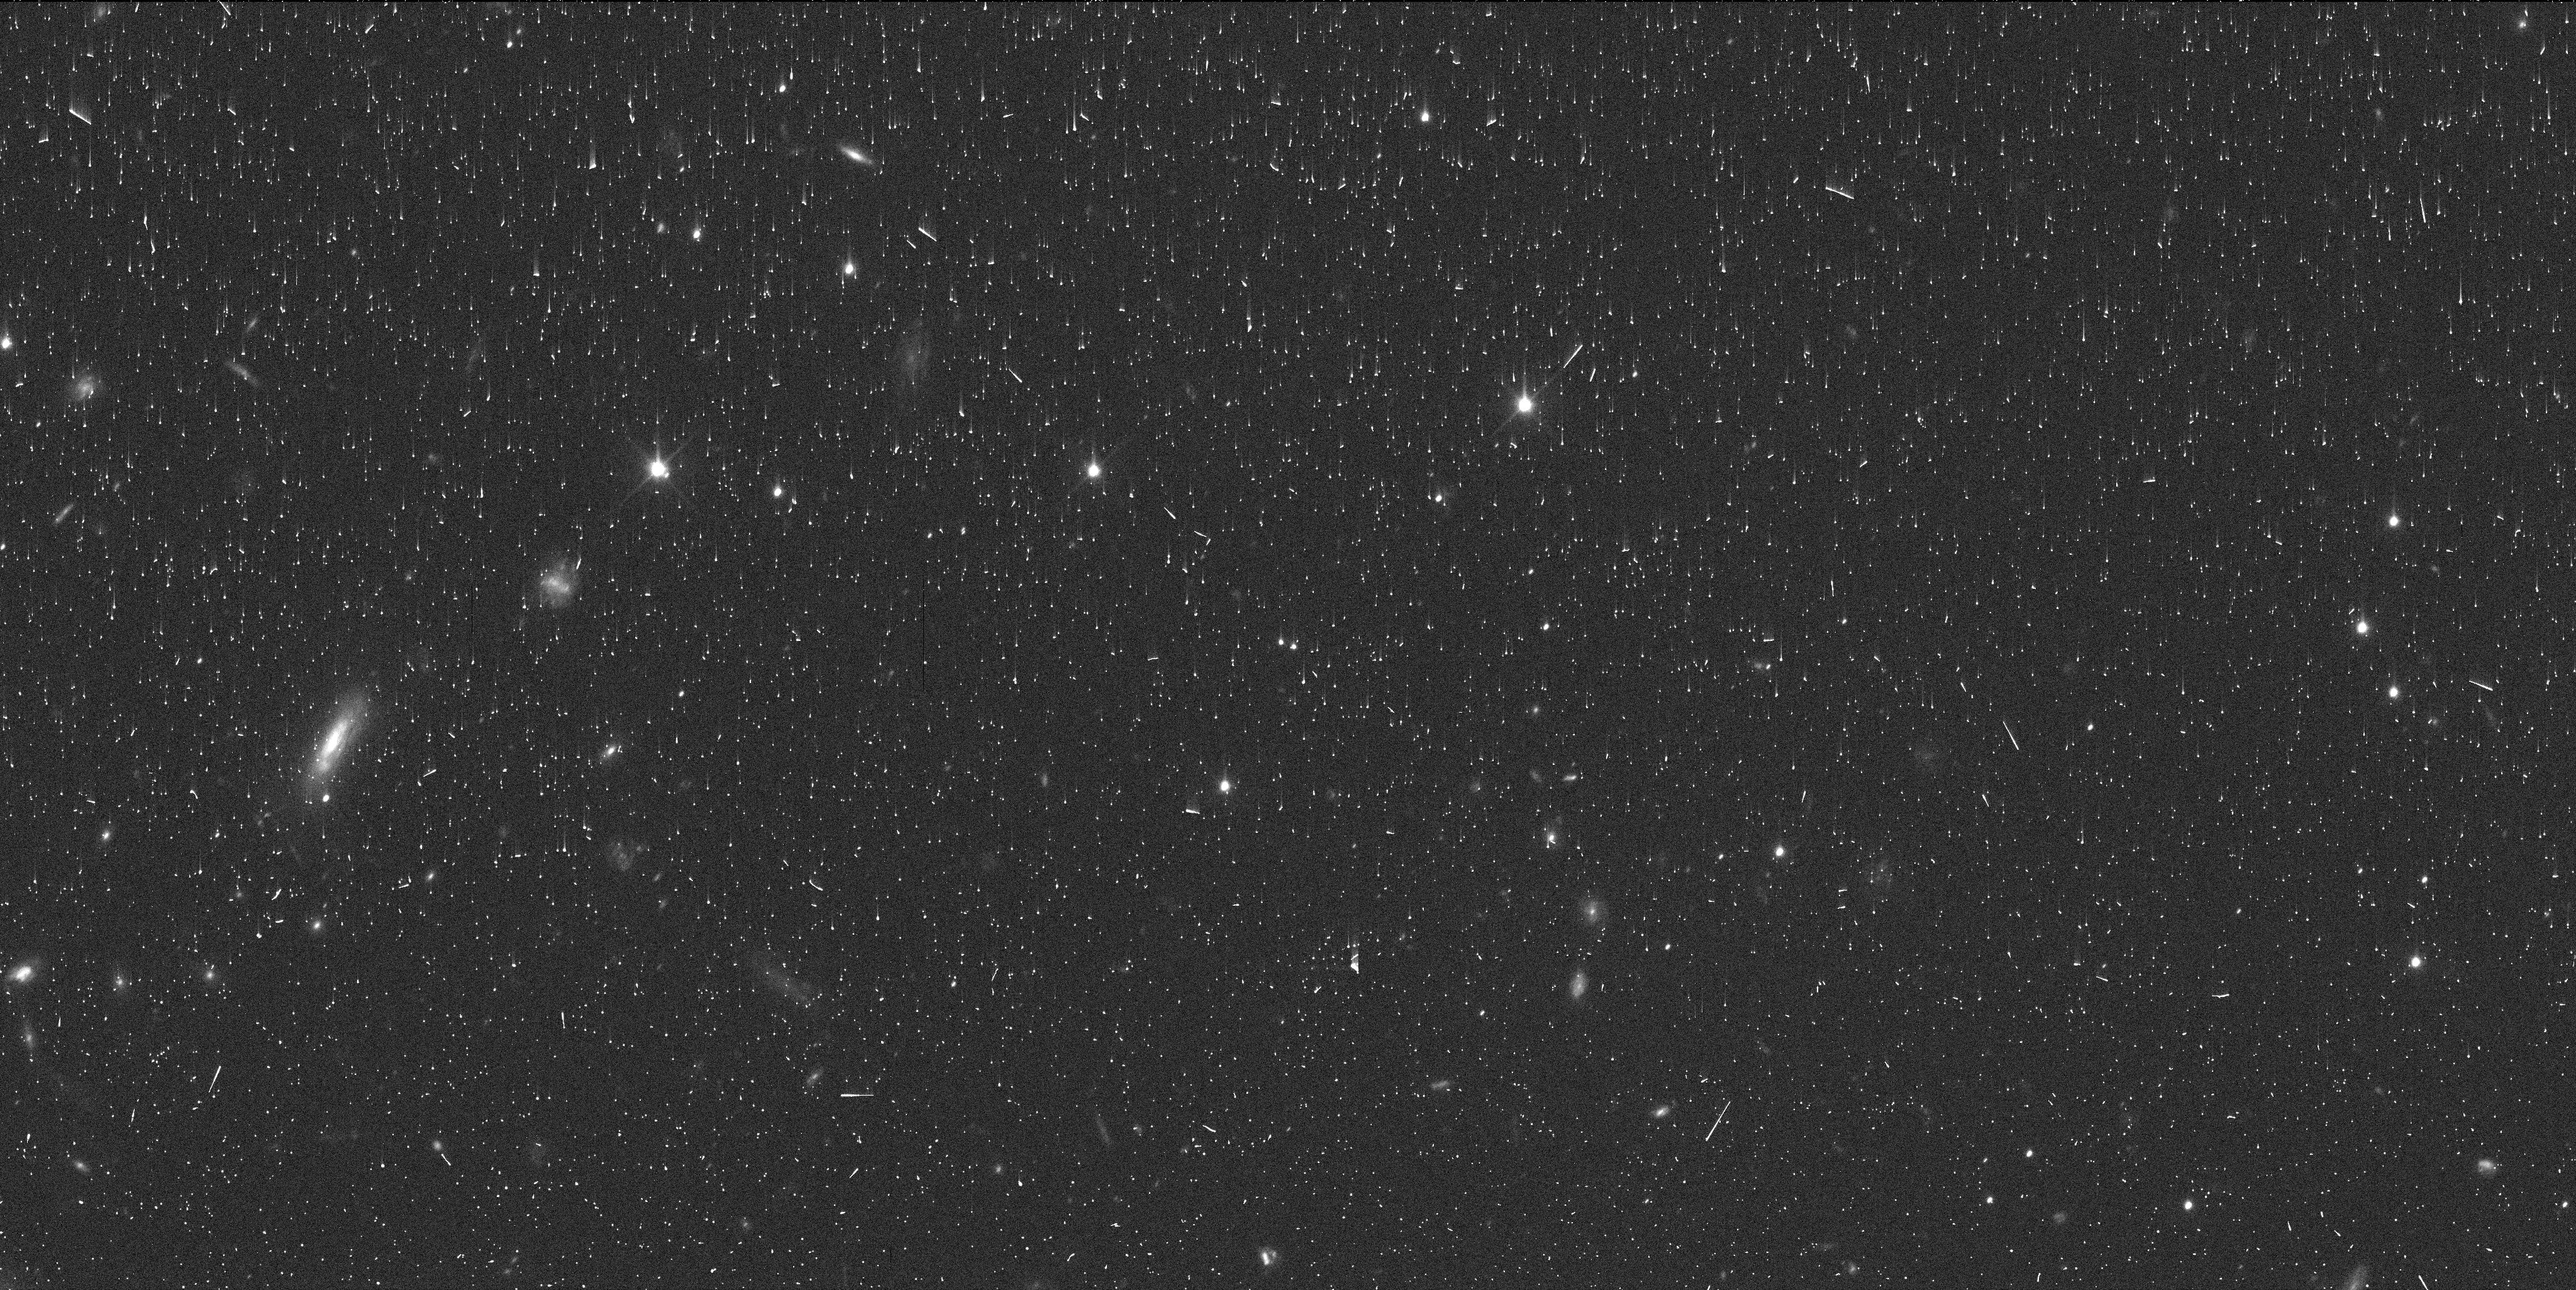
Target: 2014JR80
Instrument: WFC3/UVIS
Filter: F350LP
Exposure: 6 min
Observation ID: ifmr78gtq

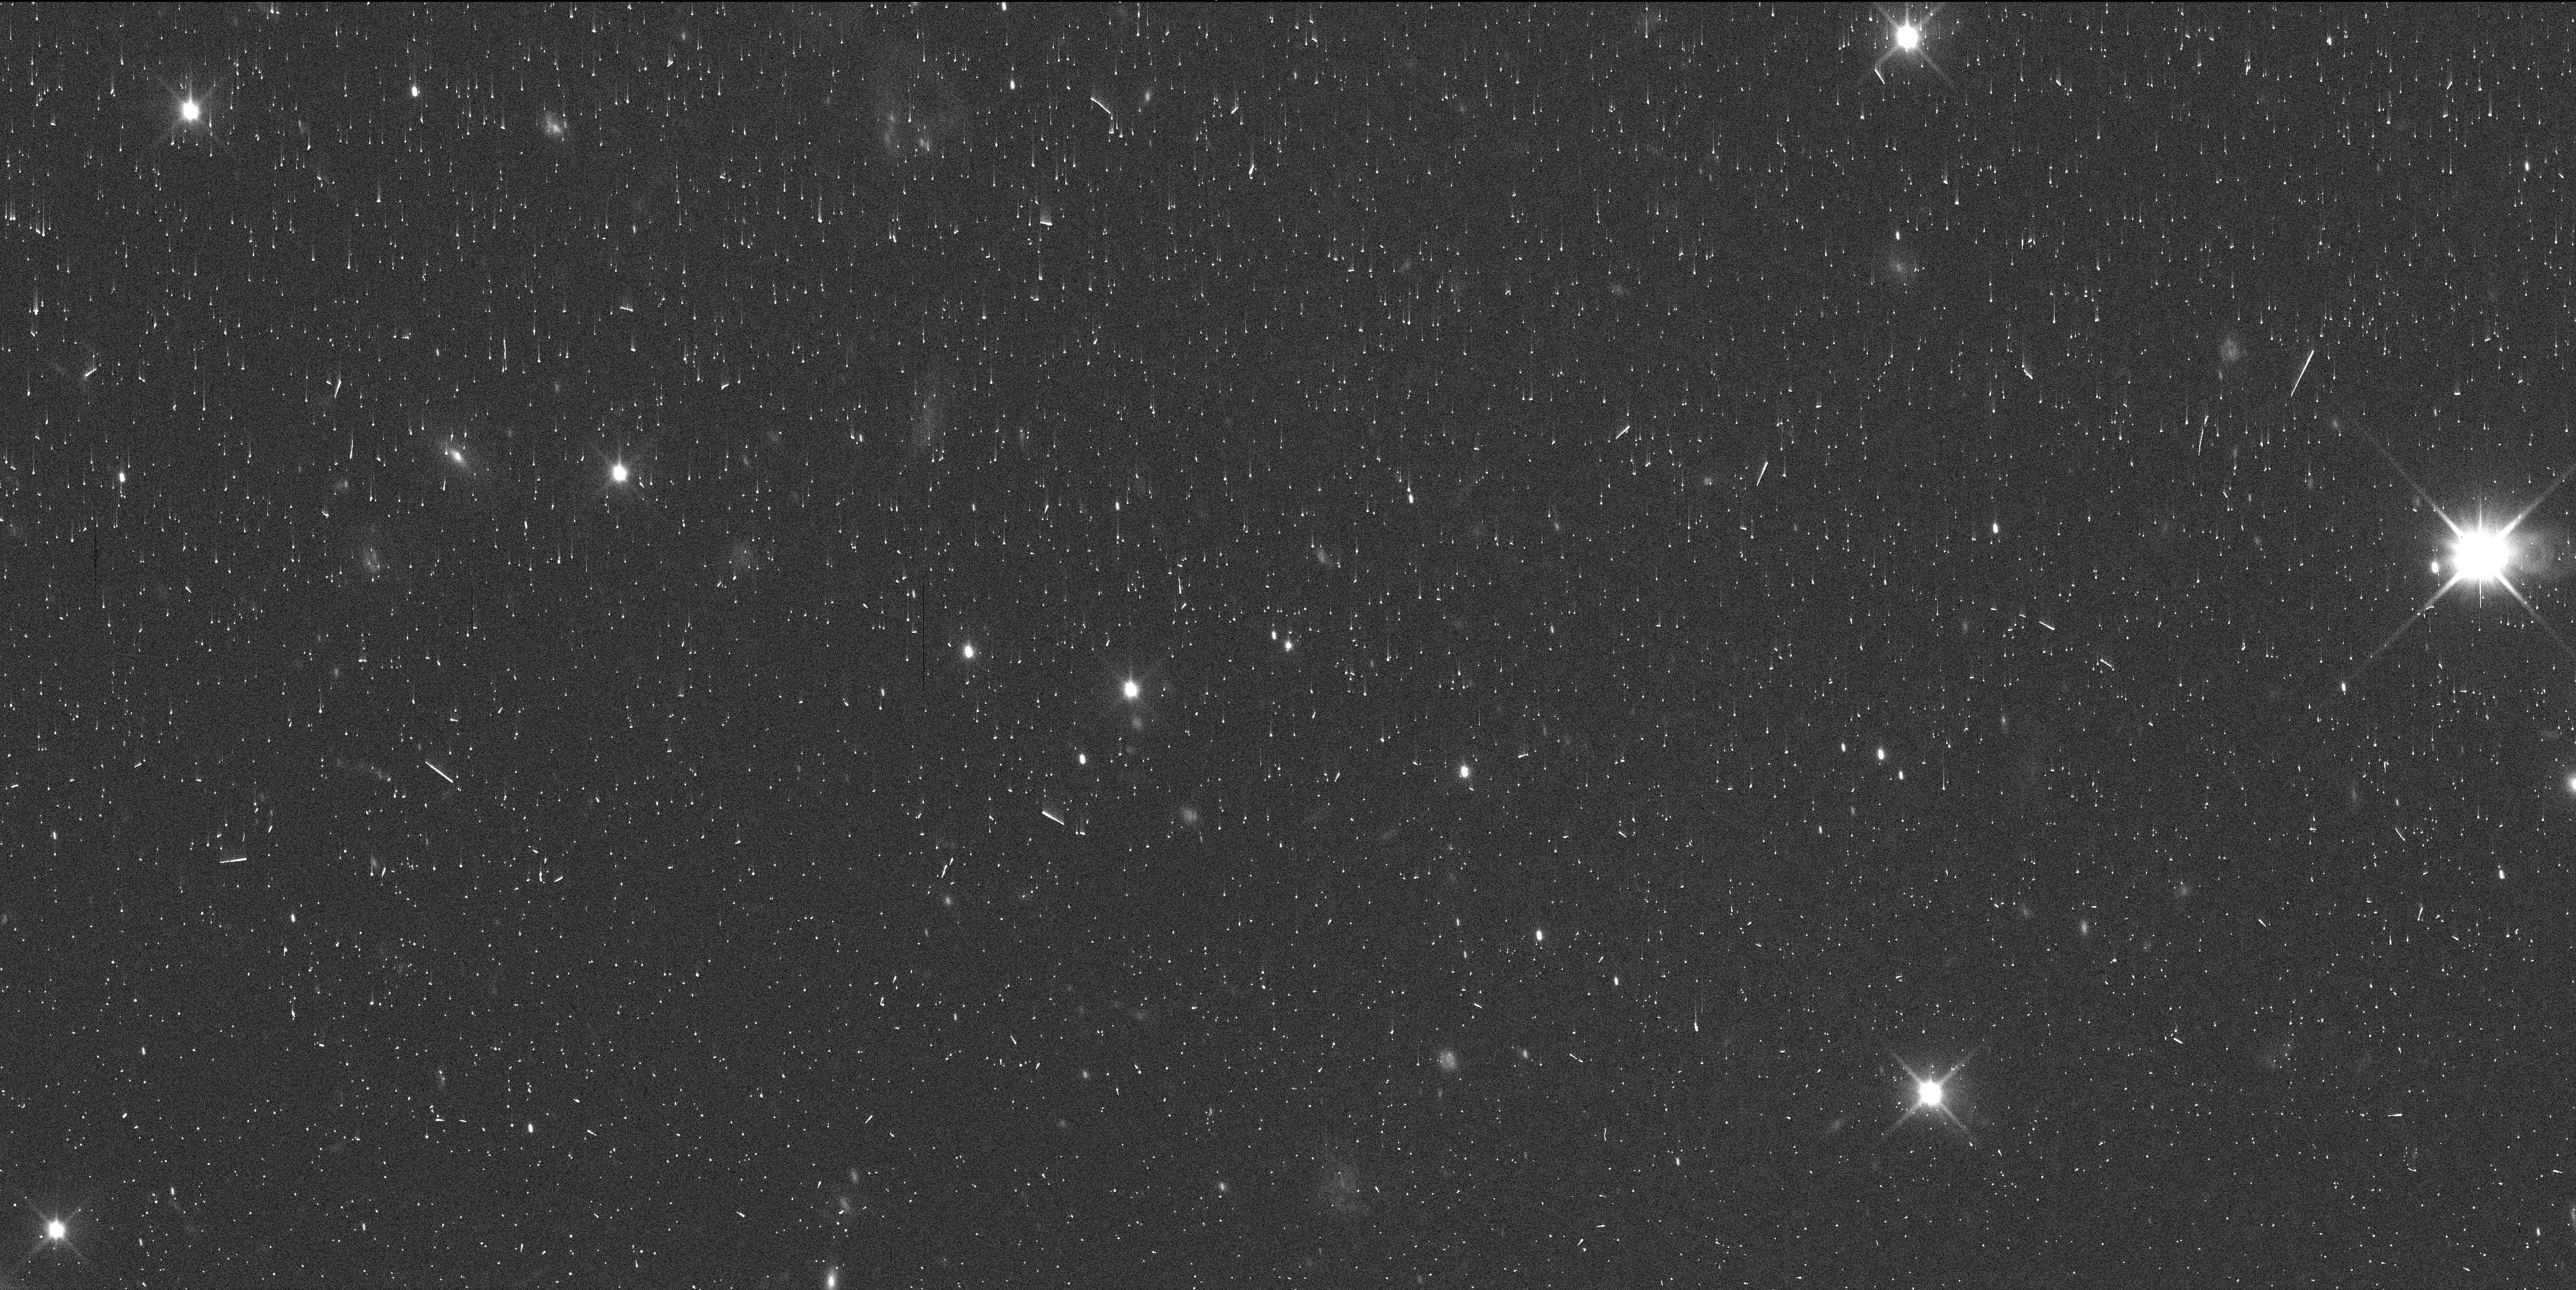
Target: 2014GX53
Instrument: WFC3/UVIS
Filter: F350LP
Exposure: 6 min
Observation ID: ifmr82caq

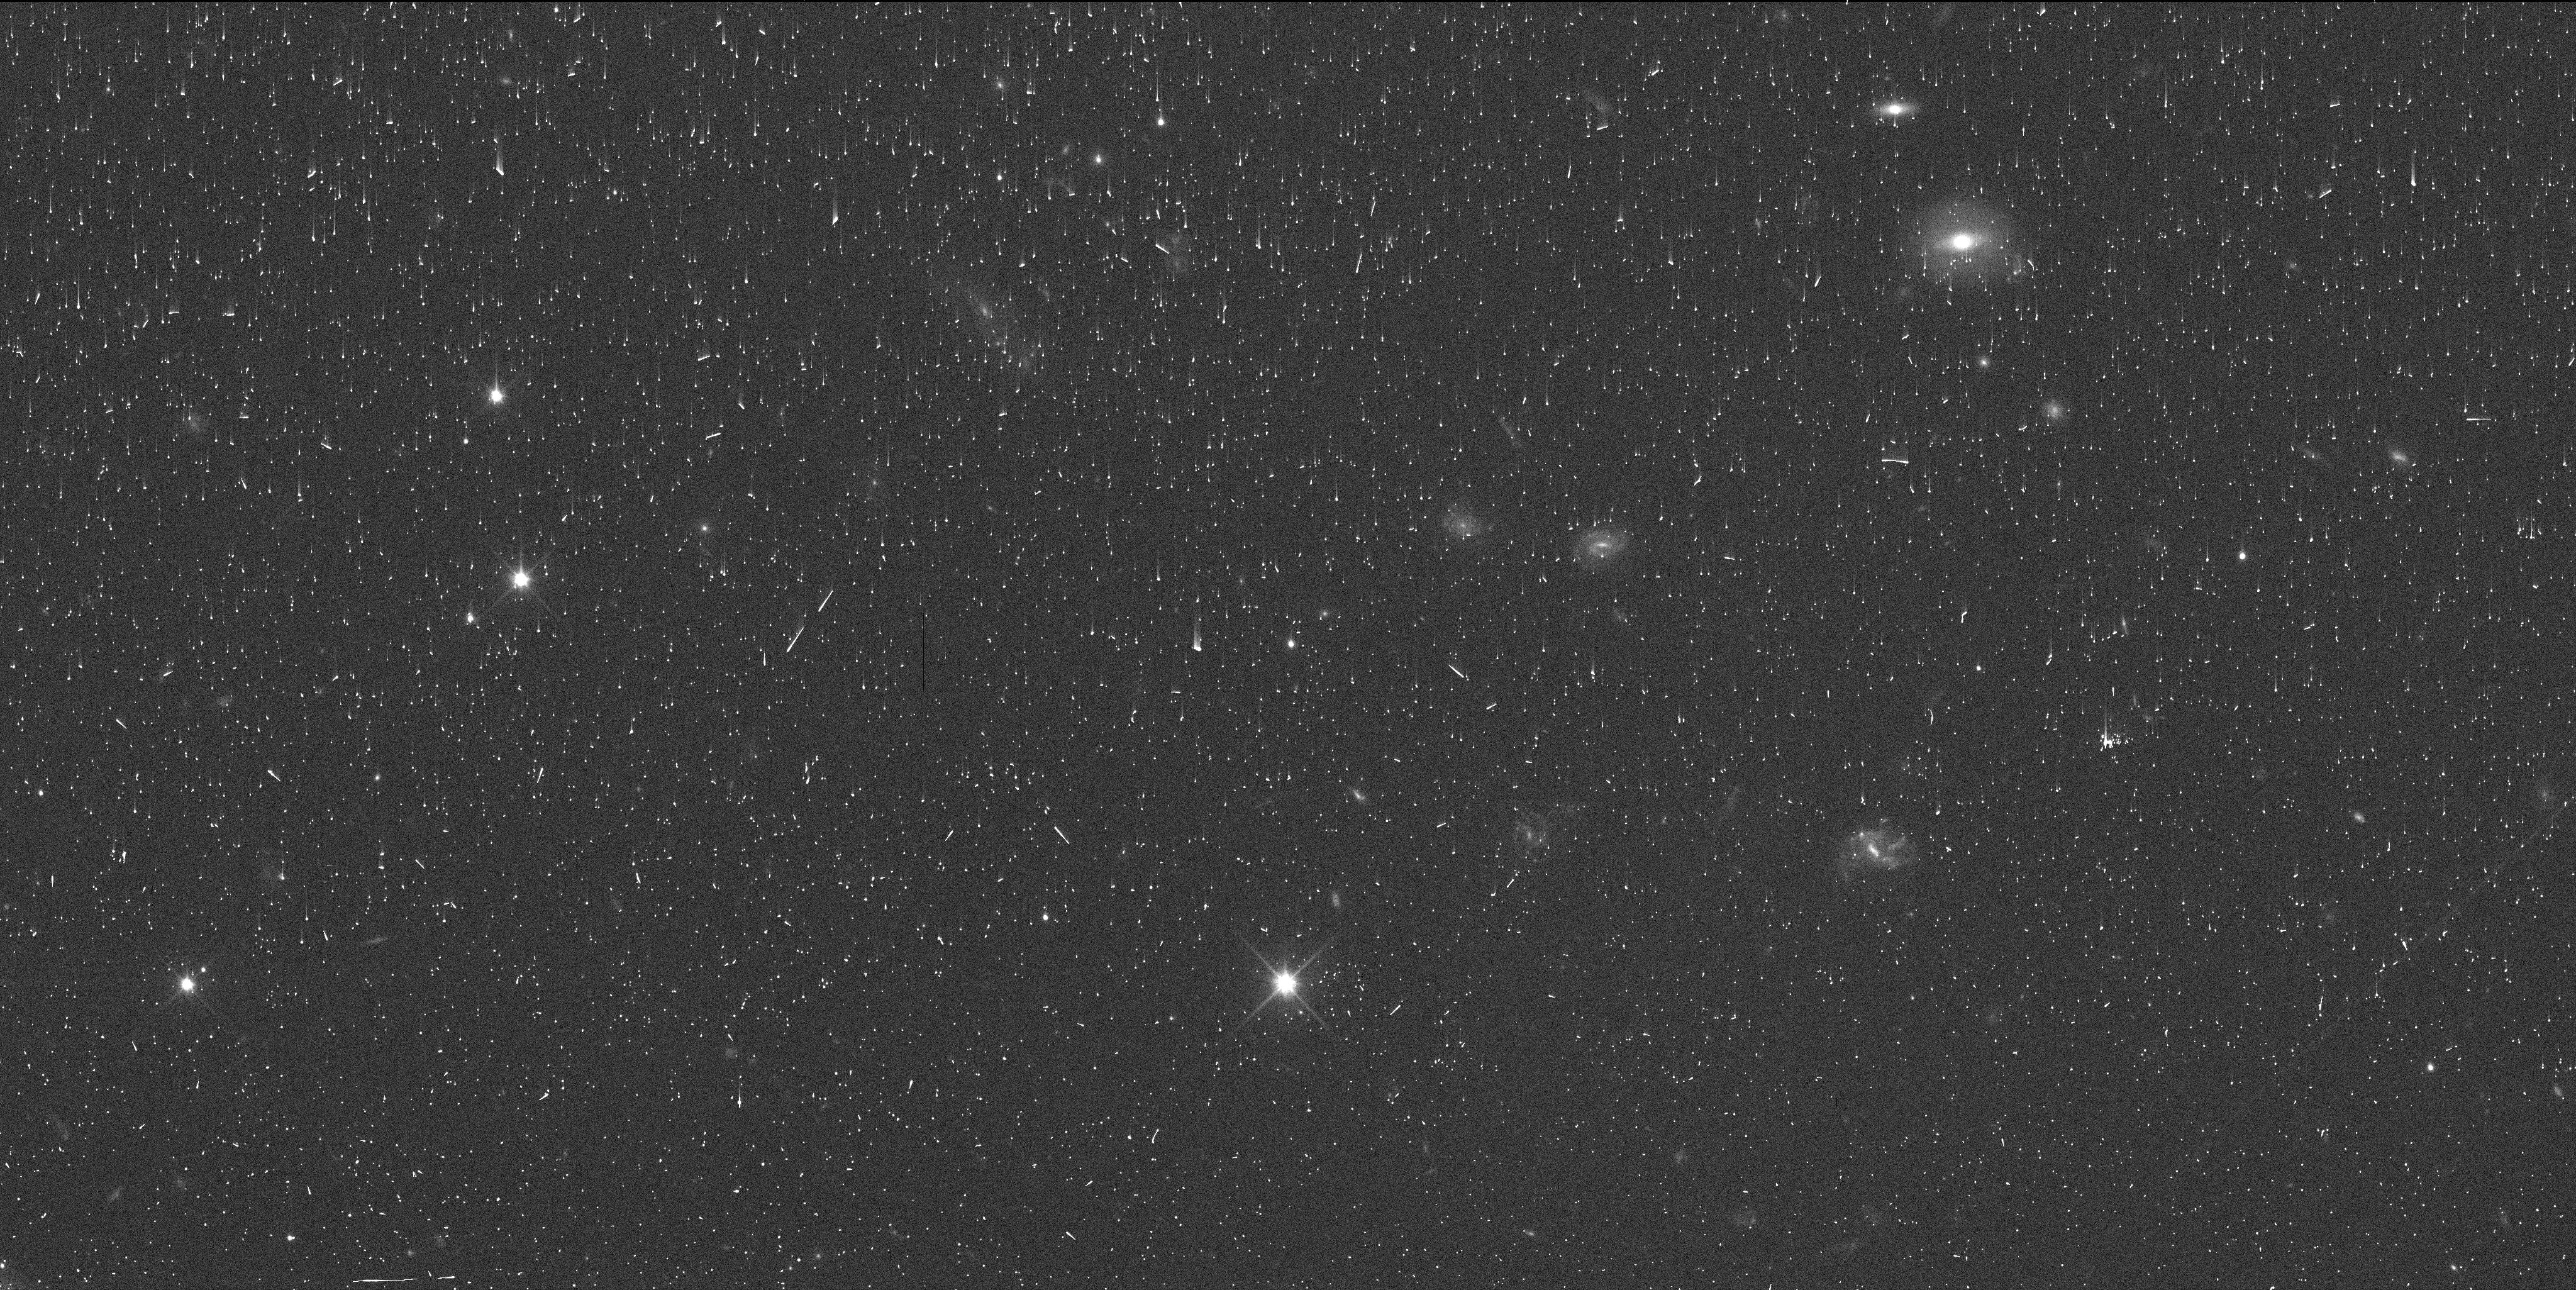
Target: 2008OG19
Instrument: WFC3/UVIS
Filter: F350LP
Exposure: 6 min
Observation ID: ifmr18qjq

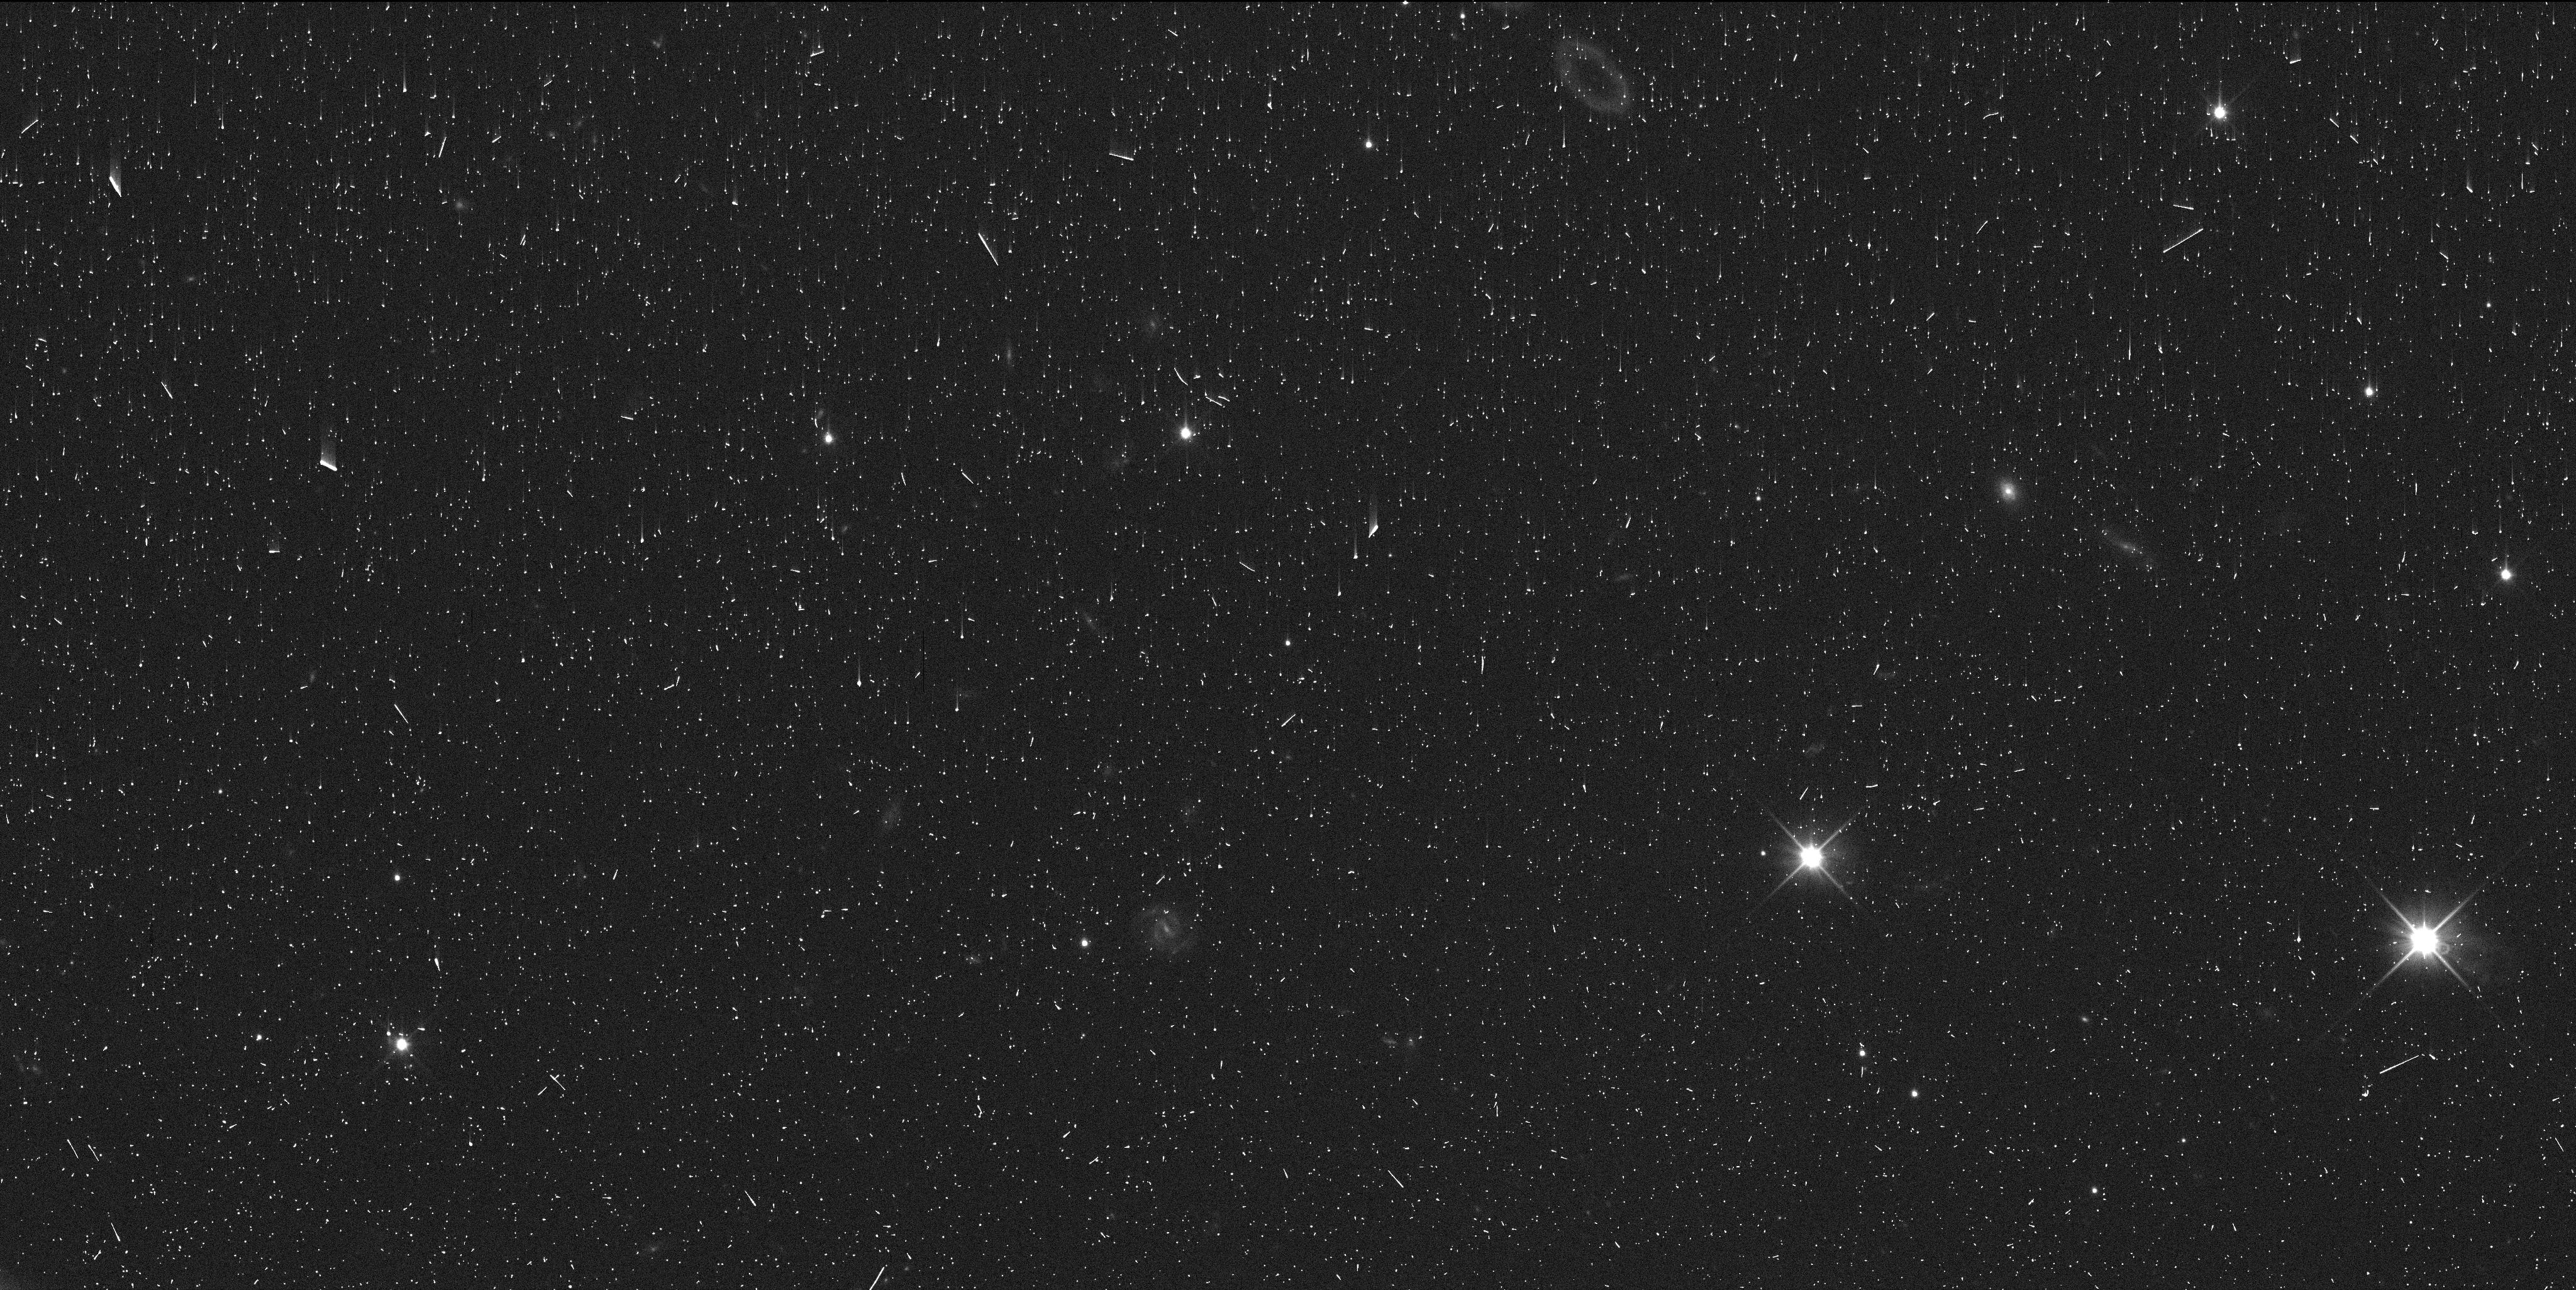
Target: 2014JP80
Instrument: WFC3/UVIS
Filter: F350LP
Exposure: 6 min
Observation ID: ifmr72r3q

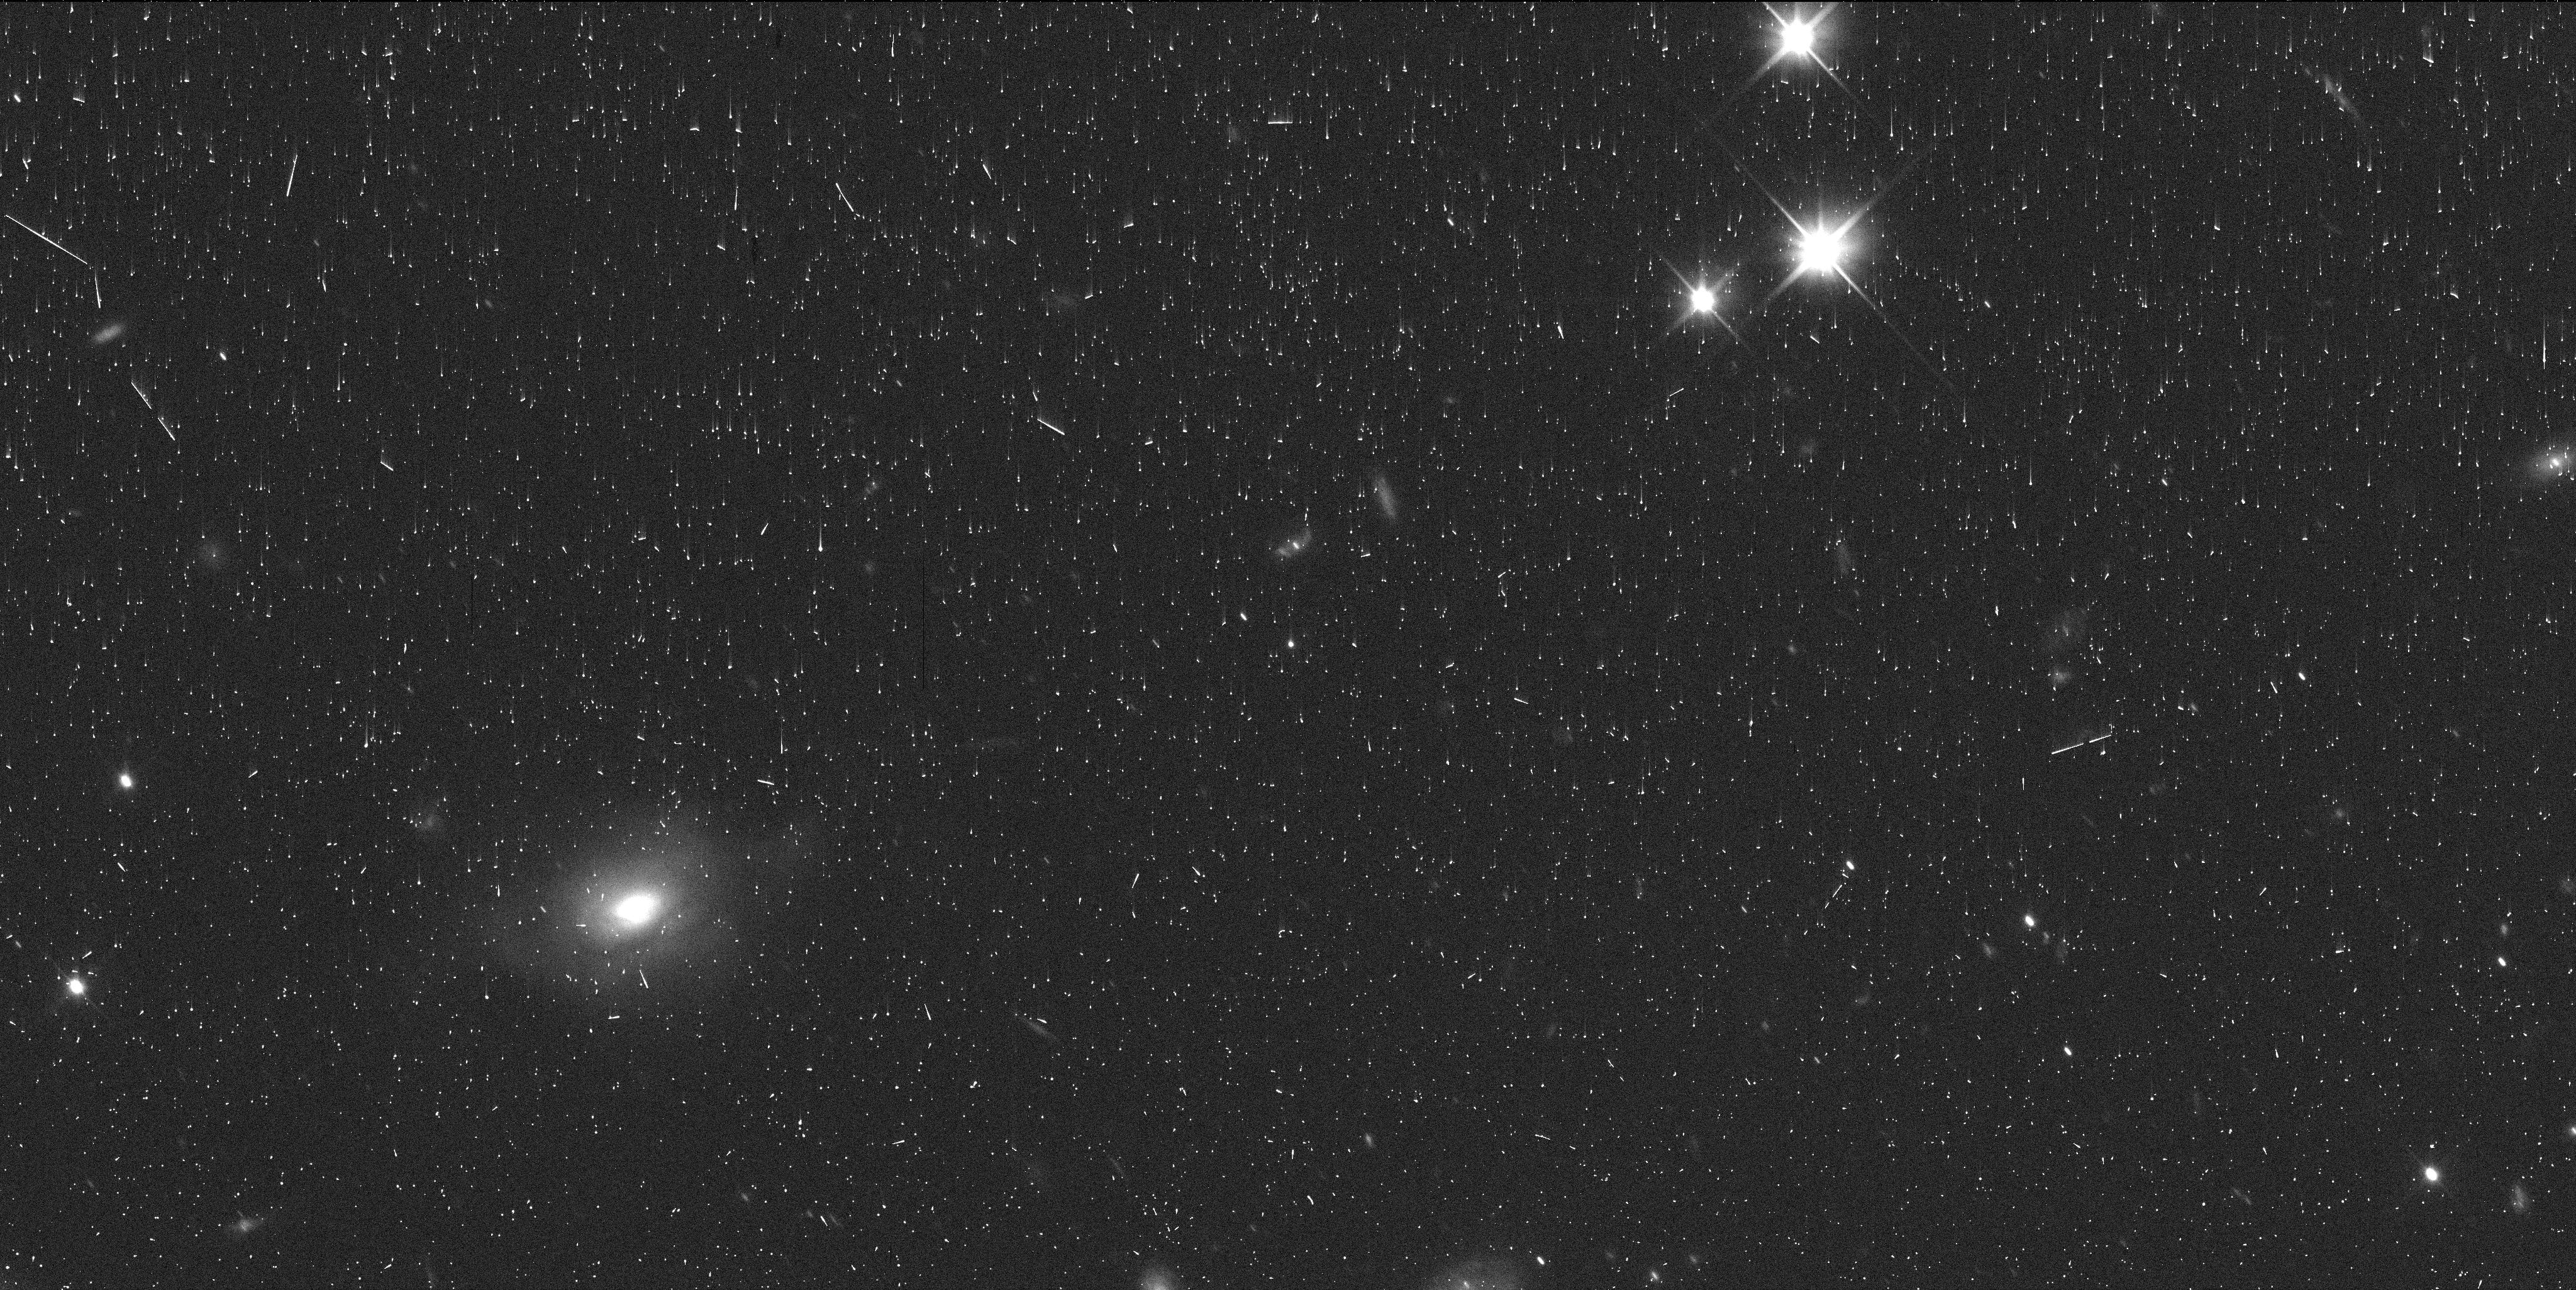
Target: 2014EA52
Instrument: WFC3/UVIS
Filter: F350LP
Exposure: 6 min
Observation ID: ifmr77c2q

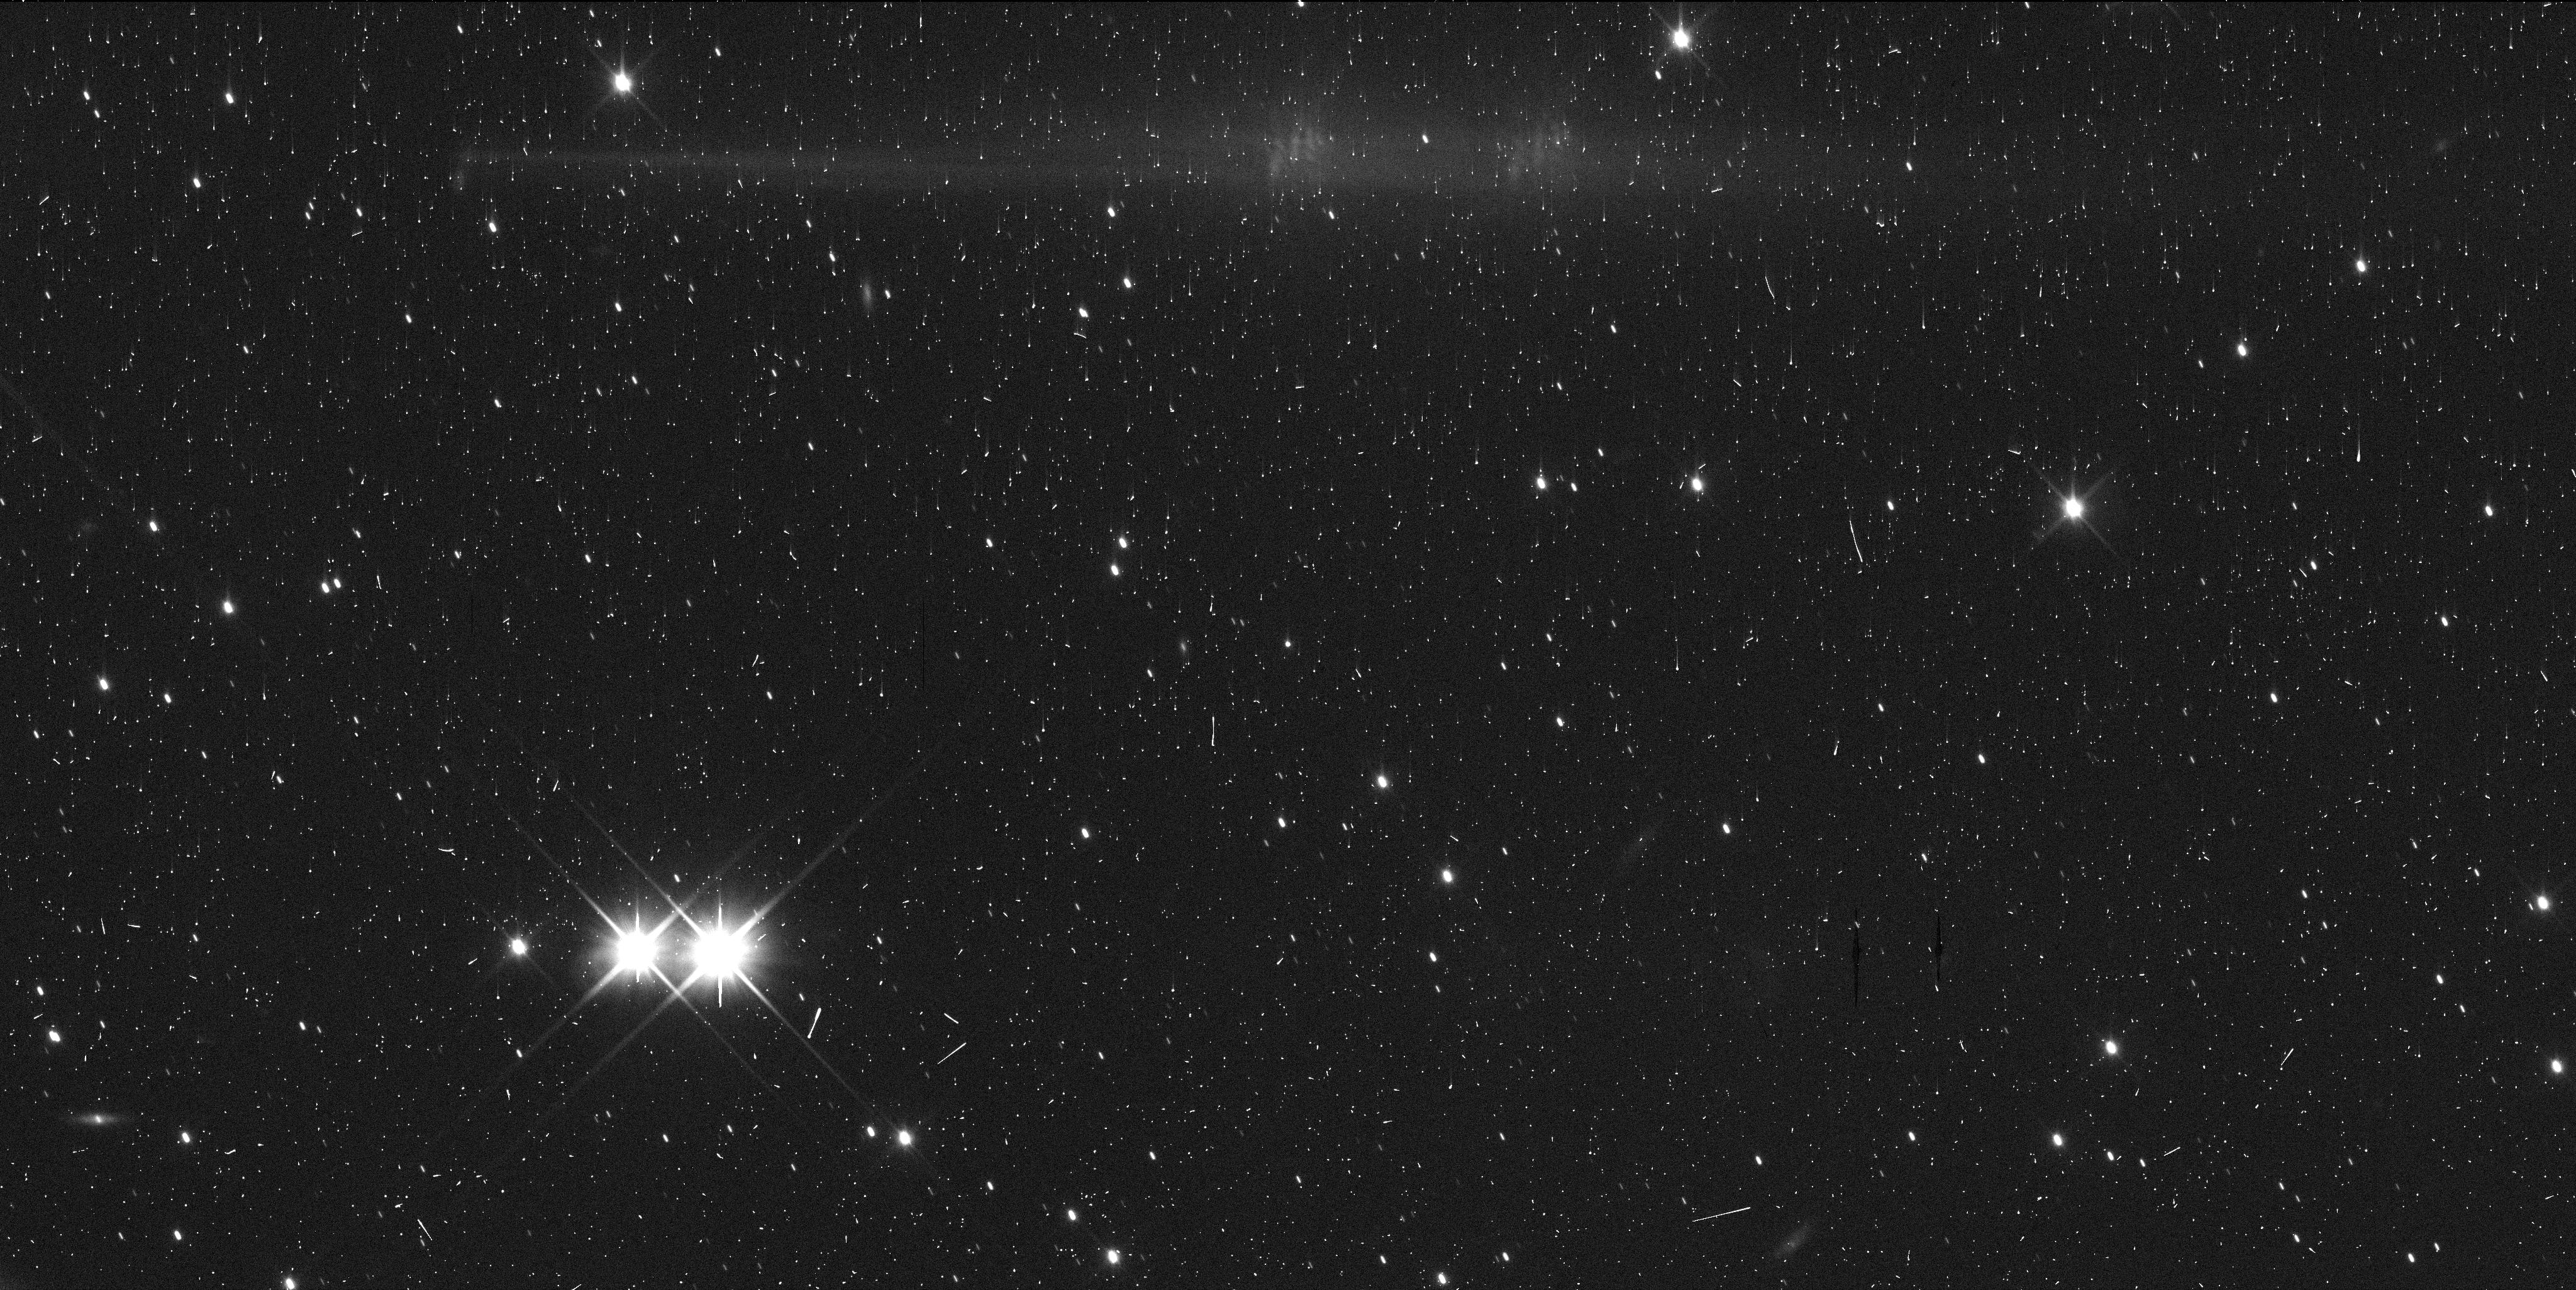
Target: 2007JF43
Instrument: WFC3/UVIS
Filter: F350LP
Exposure: 6 min
Observation ID: ifmr16ovq

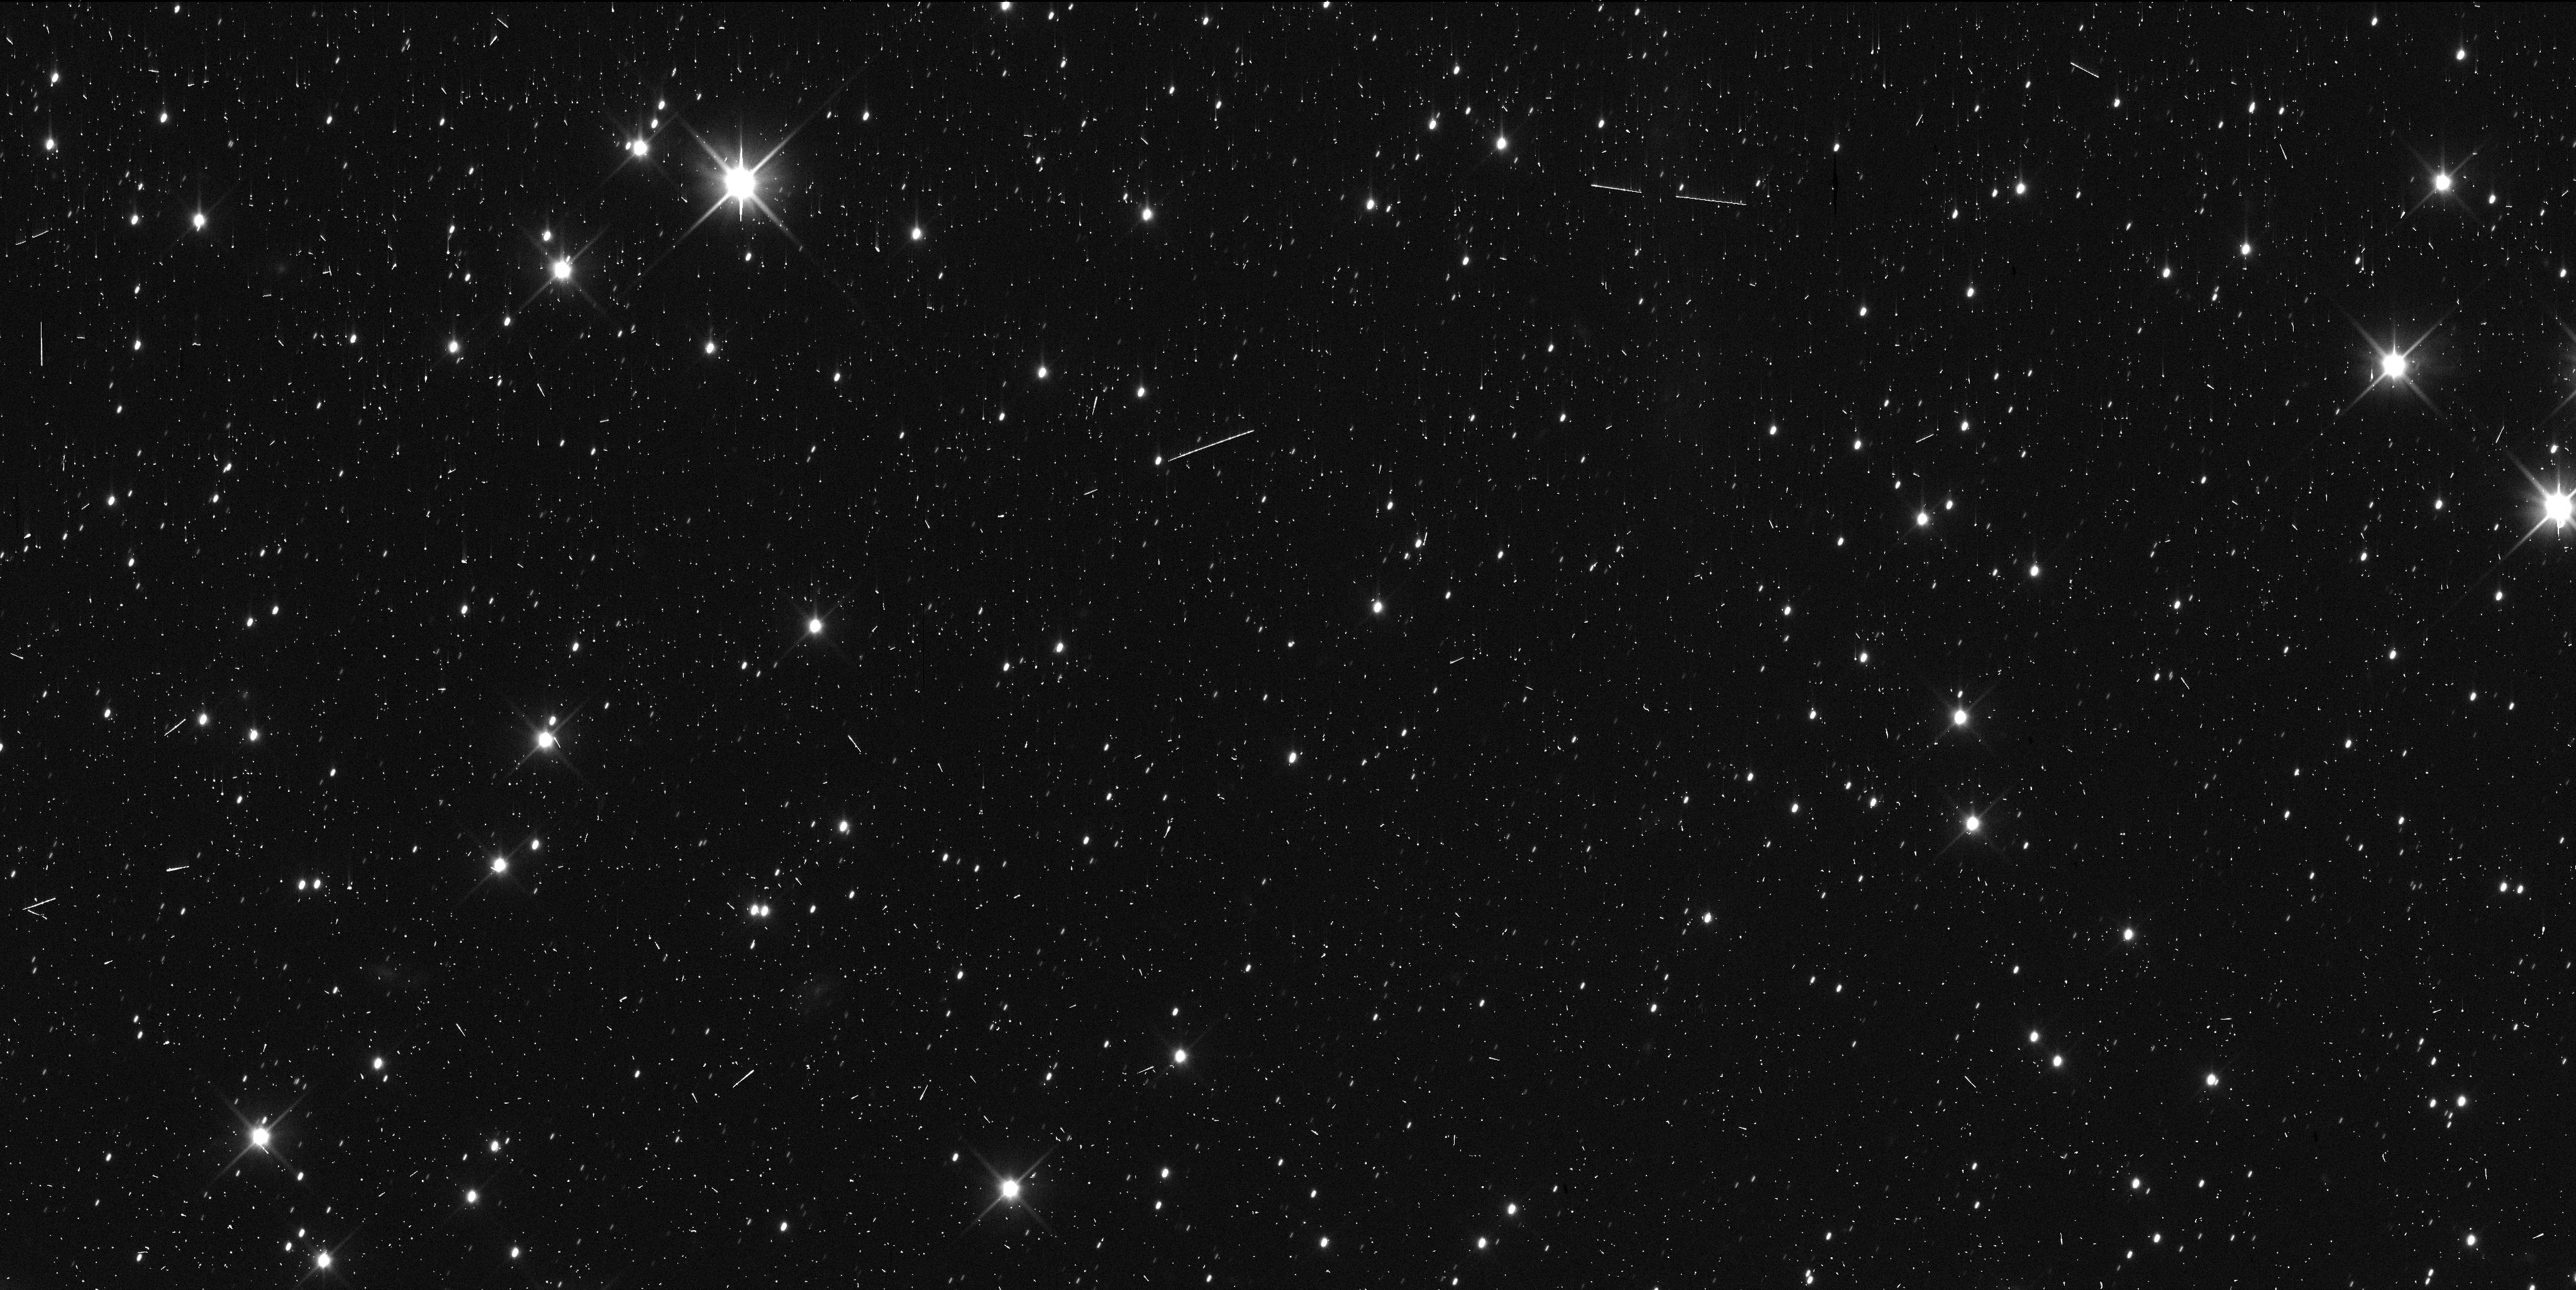
Target: 2010HE79
Instrument: WFC3/UVIS
Filter: F350LP
Exposure: 6 min
Observation ID: ifmr33vjq

A Search For The Moons of Mid-Sized TNOs (PI: Proudfoot, Benjamin)

Mid-sized trans-Neptunian objects (TNOs) are the perfect probe for understanding the collisional process that creates terrestrial planets and giant planet cores. Interestingly, although the largest TNOs have a high binary fraction--likely due to collisions--mid-sized TNOs have few known collisional moons (binary fraction ~ 15%), even though they were likely subject to a similar collisional environment as the large TNOs. This may be due to observational bias, where the moons of mid-sized TNOs are too small to have been seen in large numbers in past surveys. To explore this dichotomy, we propose a 98 target SNAP survey of mid-sized TNOs with a goal of discovering moons around mid-sized TNOs and precisely measuring the binary fraction of this interesting population. Our program will push upper limits on moons to one mag fainter than past programs and will use detailed PSF analysis to recover (or place upper limits on) close-in moons. We expect to discover at least ~3-5 new companions, with potential to discover more than 20, if the mid-sized TNO binary fraction is large. Our target list is made up of all TNOs with H magnitude < 5.5 that have yet to be surveyed for moons in detail, and have sufficient ephemeris quality for observations with WFC3. Discovering moons around our targets hold great scientific value in determining the importance of collisions in the earliest moments of our solar system, with broad application to (exo)planet formation, protoplanetary disks, and debris disks. Our program enables a variety of interesting and high-impact investigations into the origins of mid-sized TNOs.